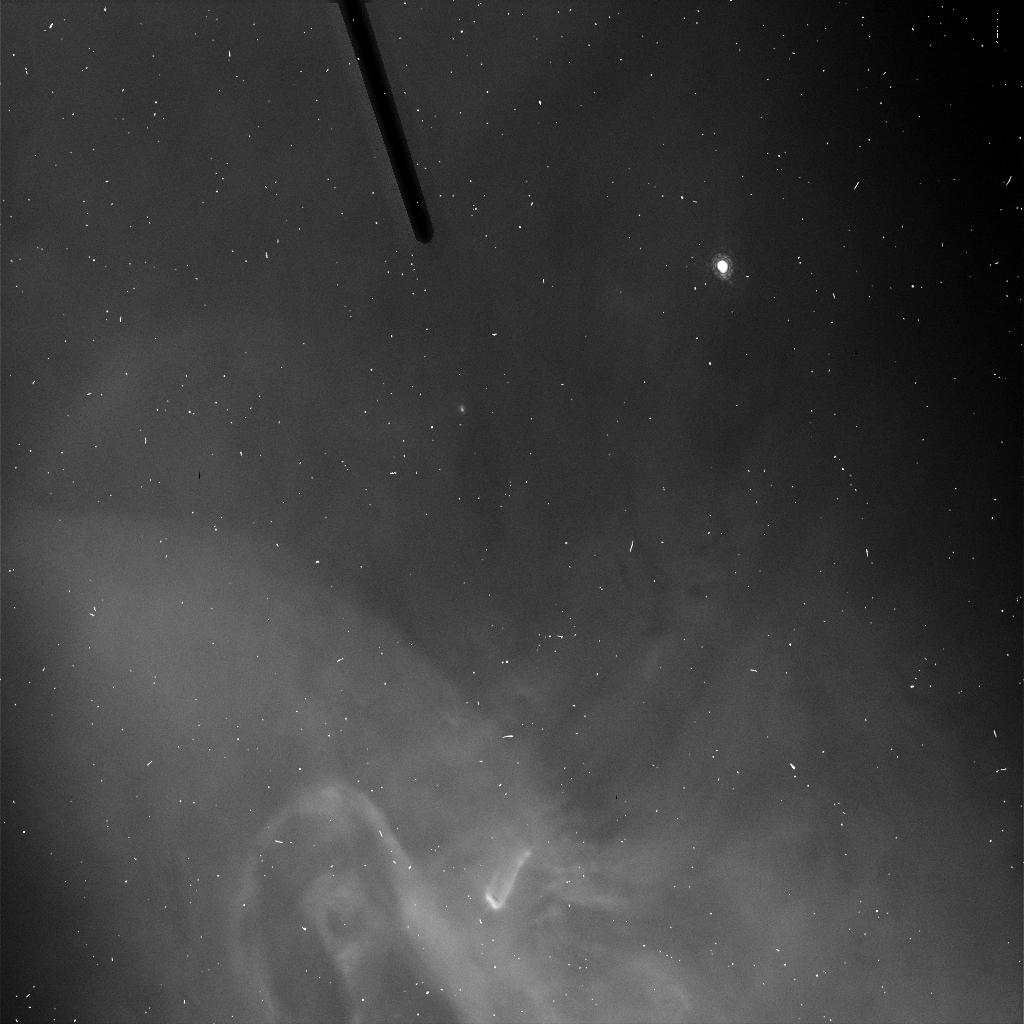
Target: ORIONAPER8
Instrument: ACS/HRC
Filter: FR656N
Exposure: 2 min
Observation ID: j8up54kuq

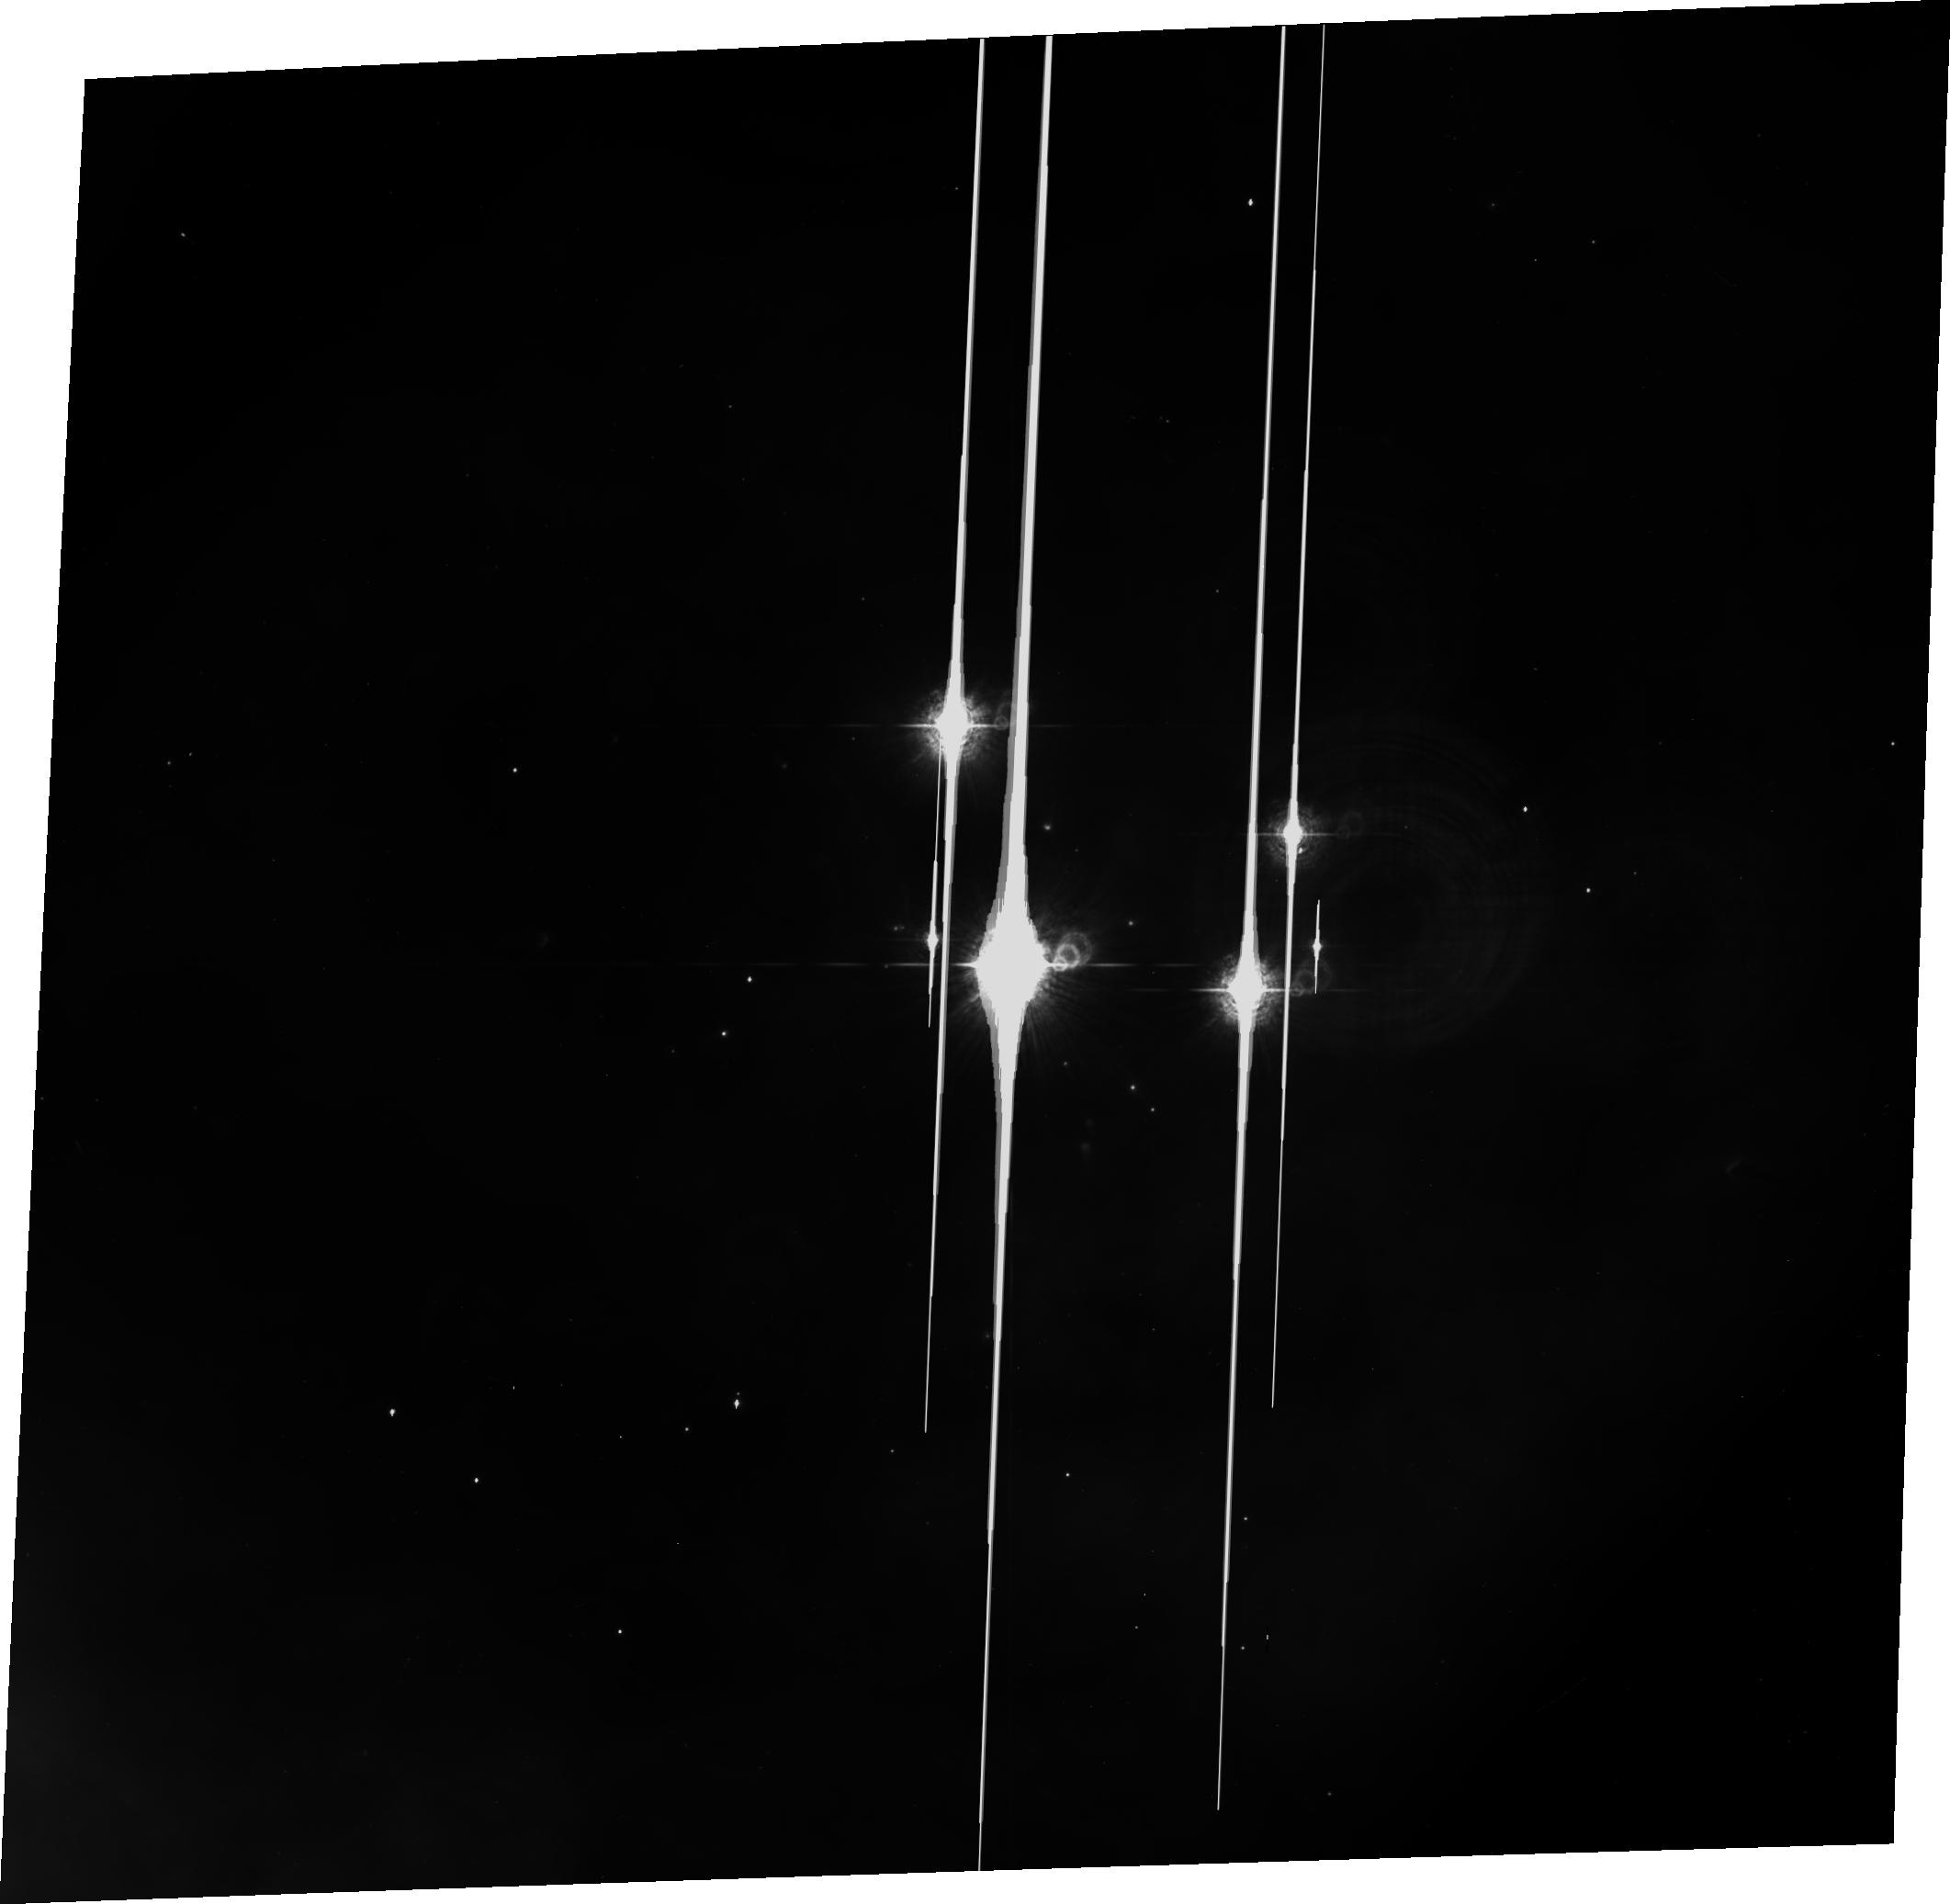
Target: ORIONNEBULA
Instrument: ACS/WFC
Filter: CLEAR1L+FR459M
Exposure: 2 min
Observation ID: j8up02v7q

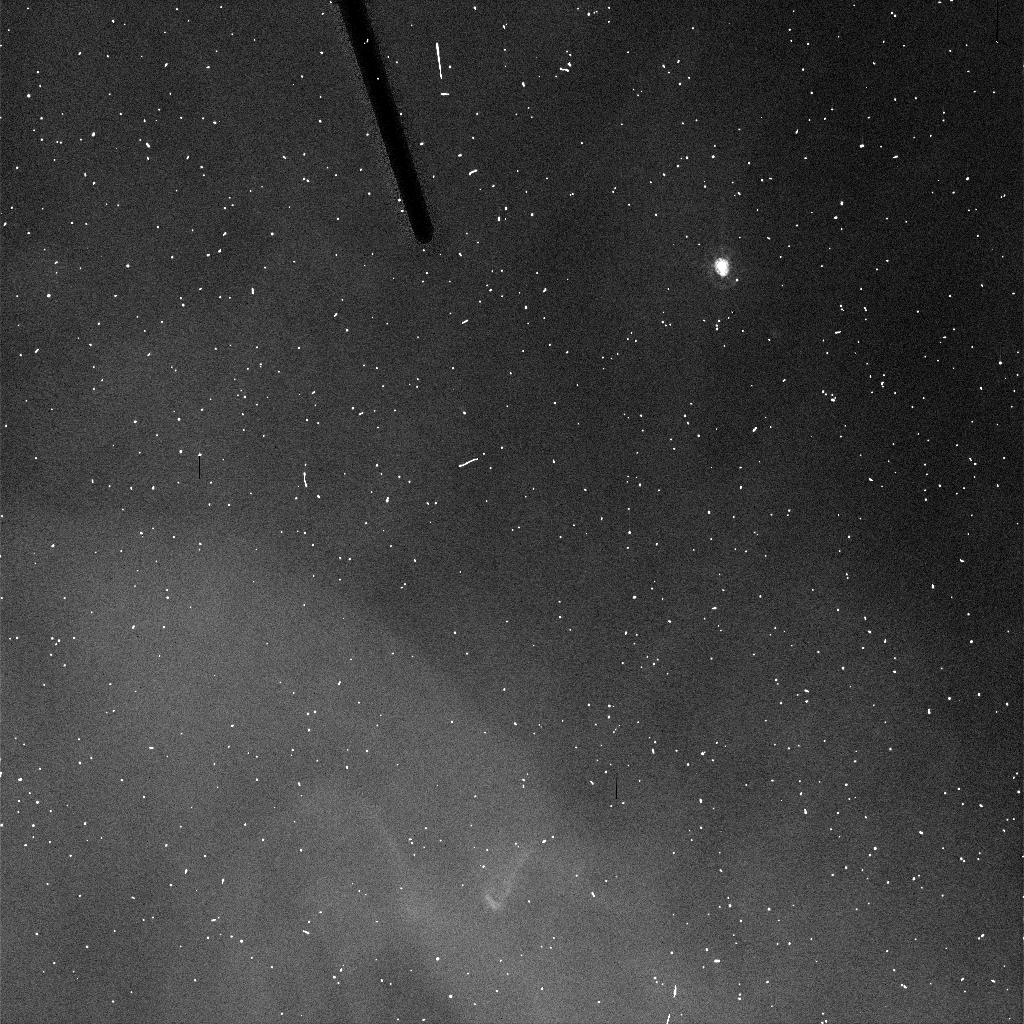
Target: ORIONAPER8
Instrument: ACS/HRC
Filter: FR459M
Exposure: 2 min
Observation ID: j8up54kpq

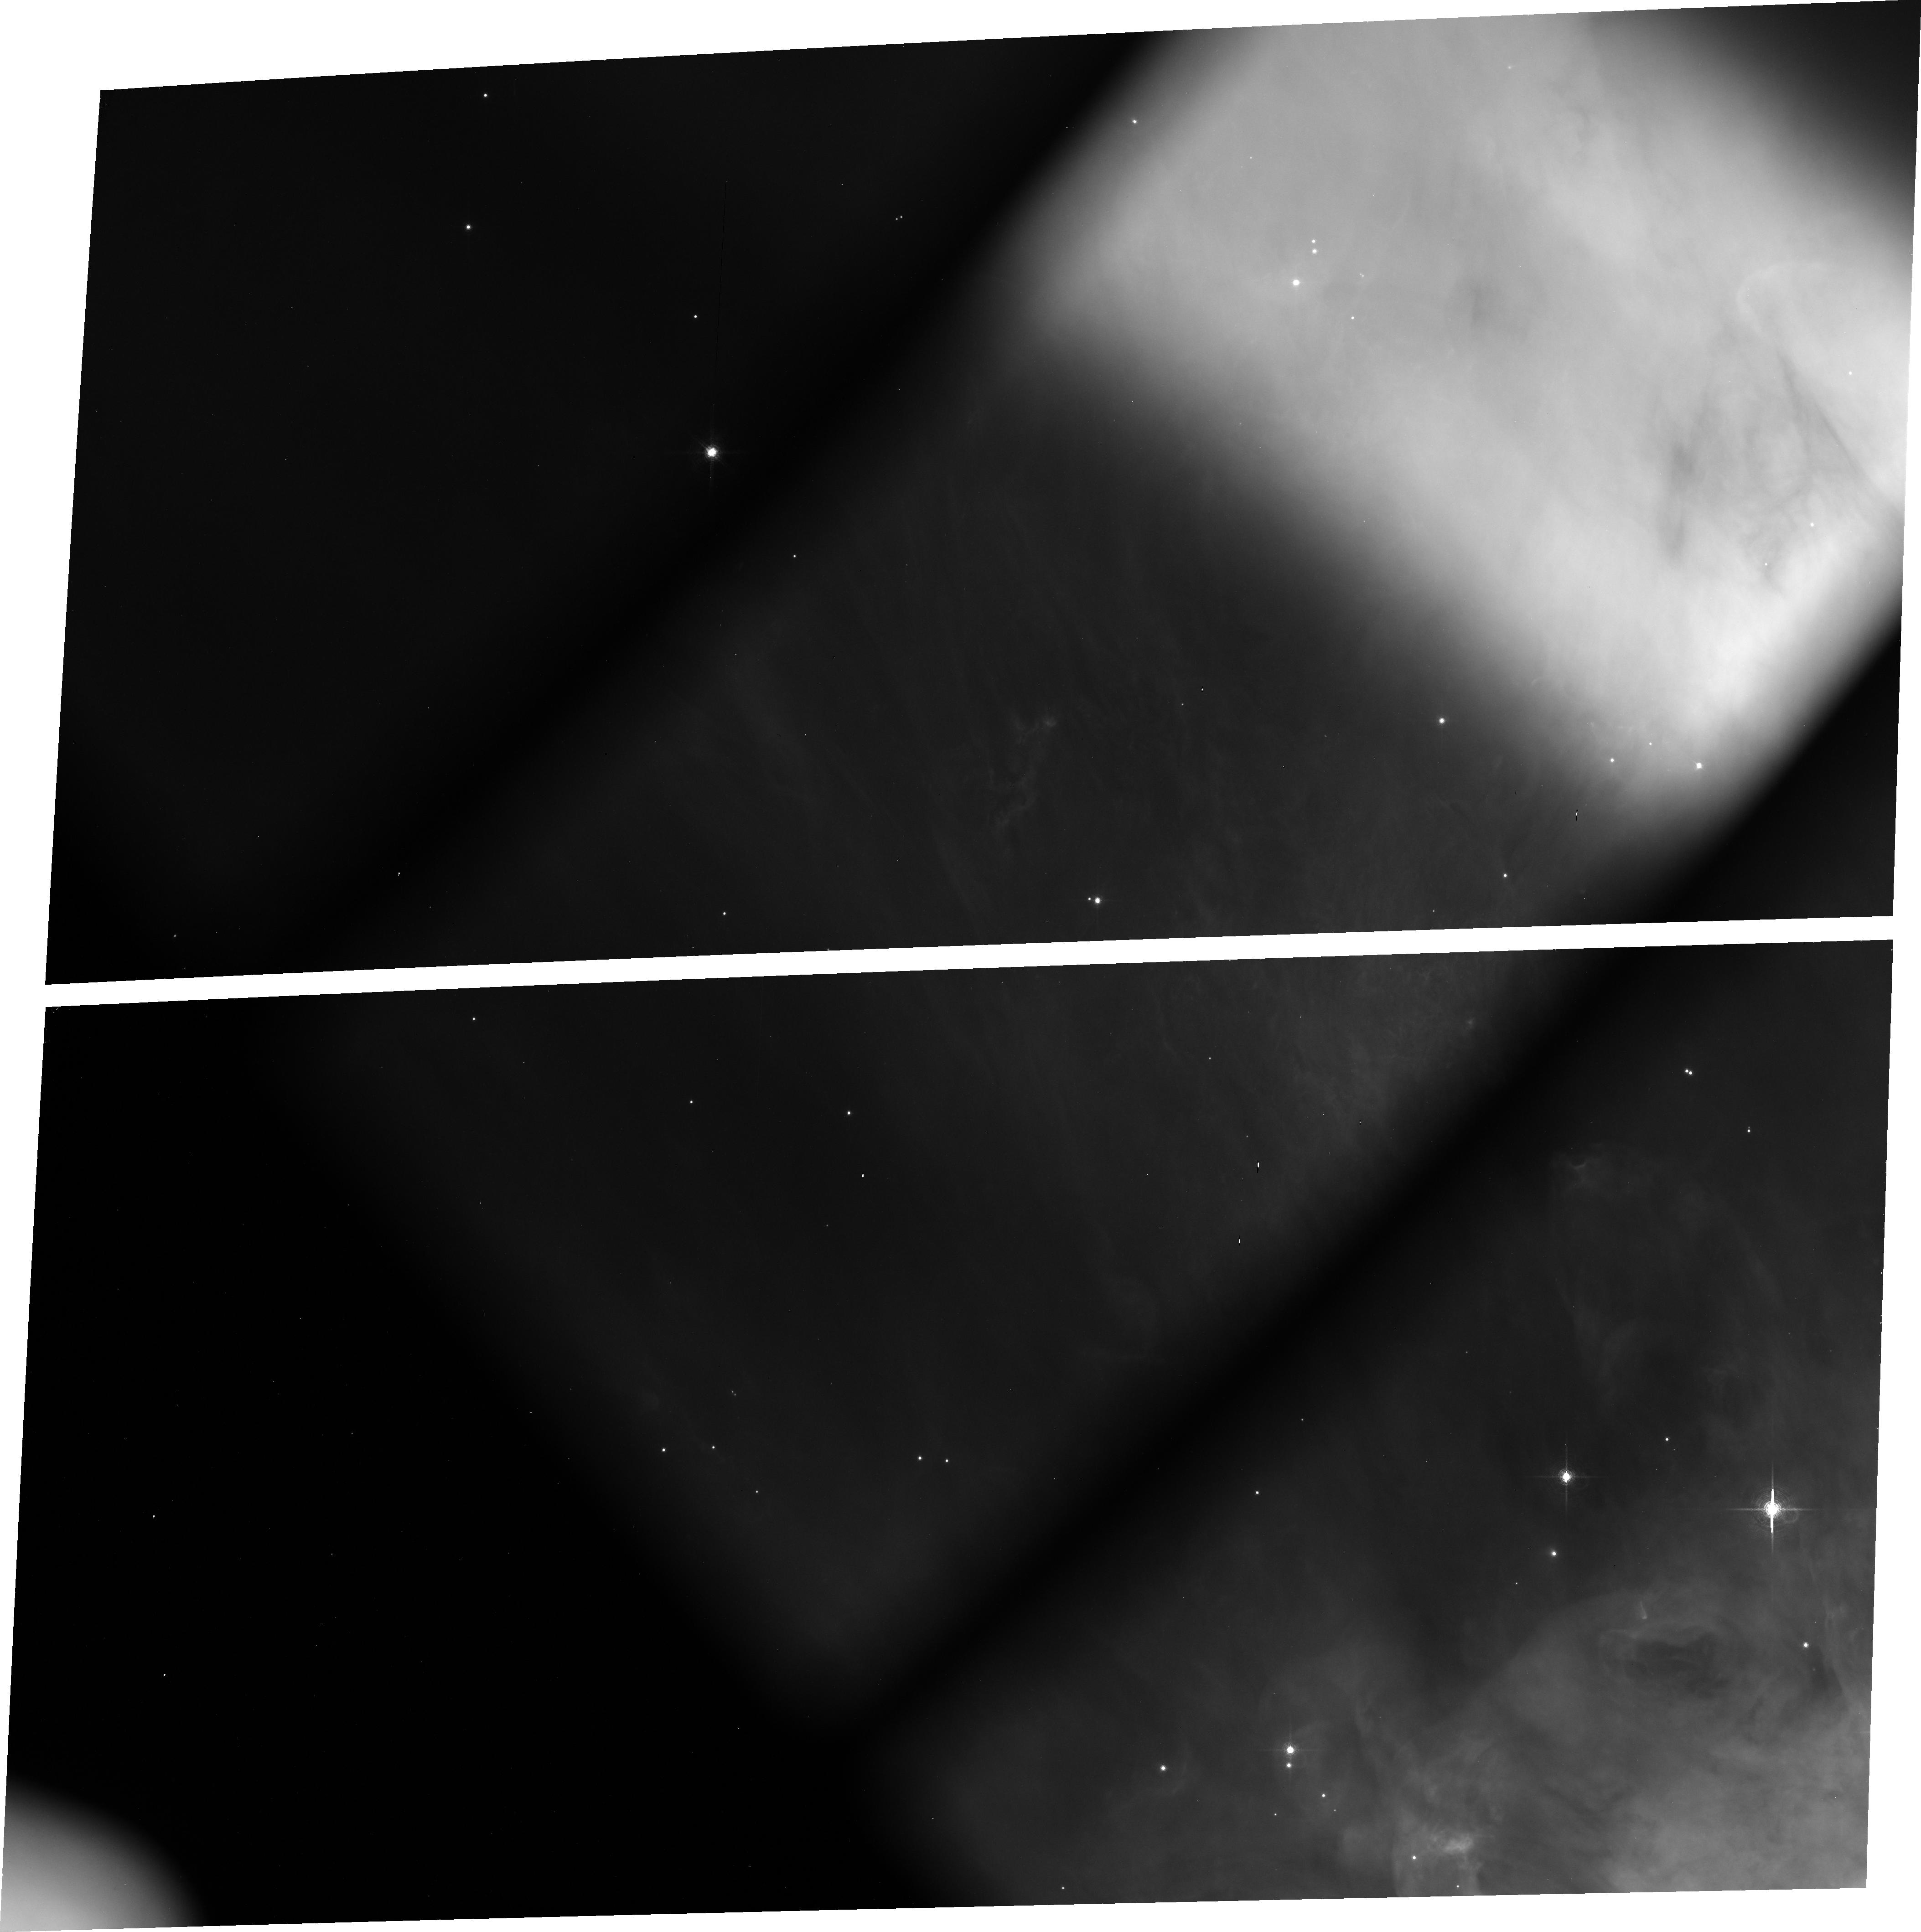
Target: ORIONAPER8
Instrument: ACS/WFC
Filter: FR782N
Exposure: 12 min
Observation ID: j8up01010

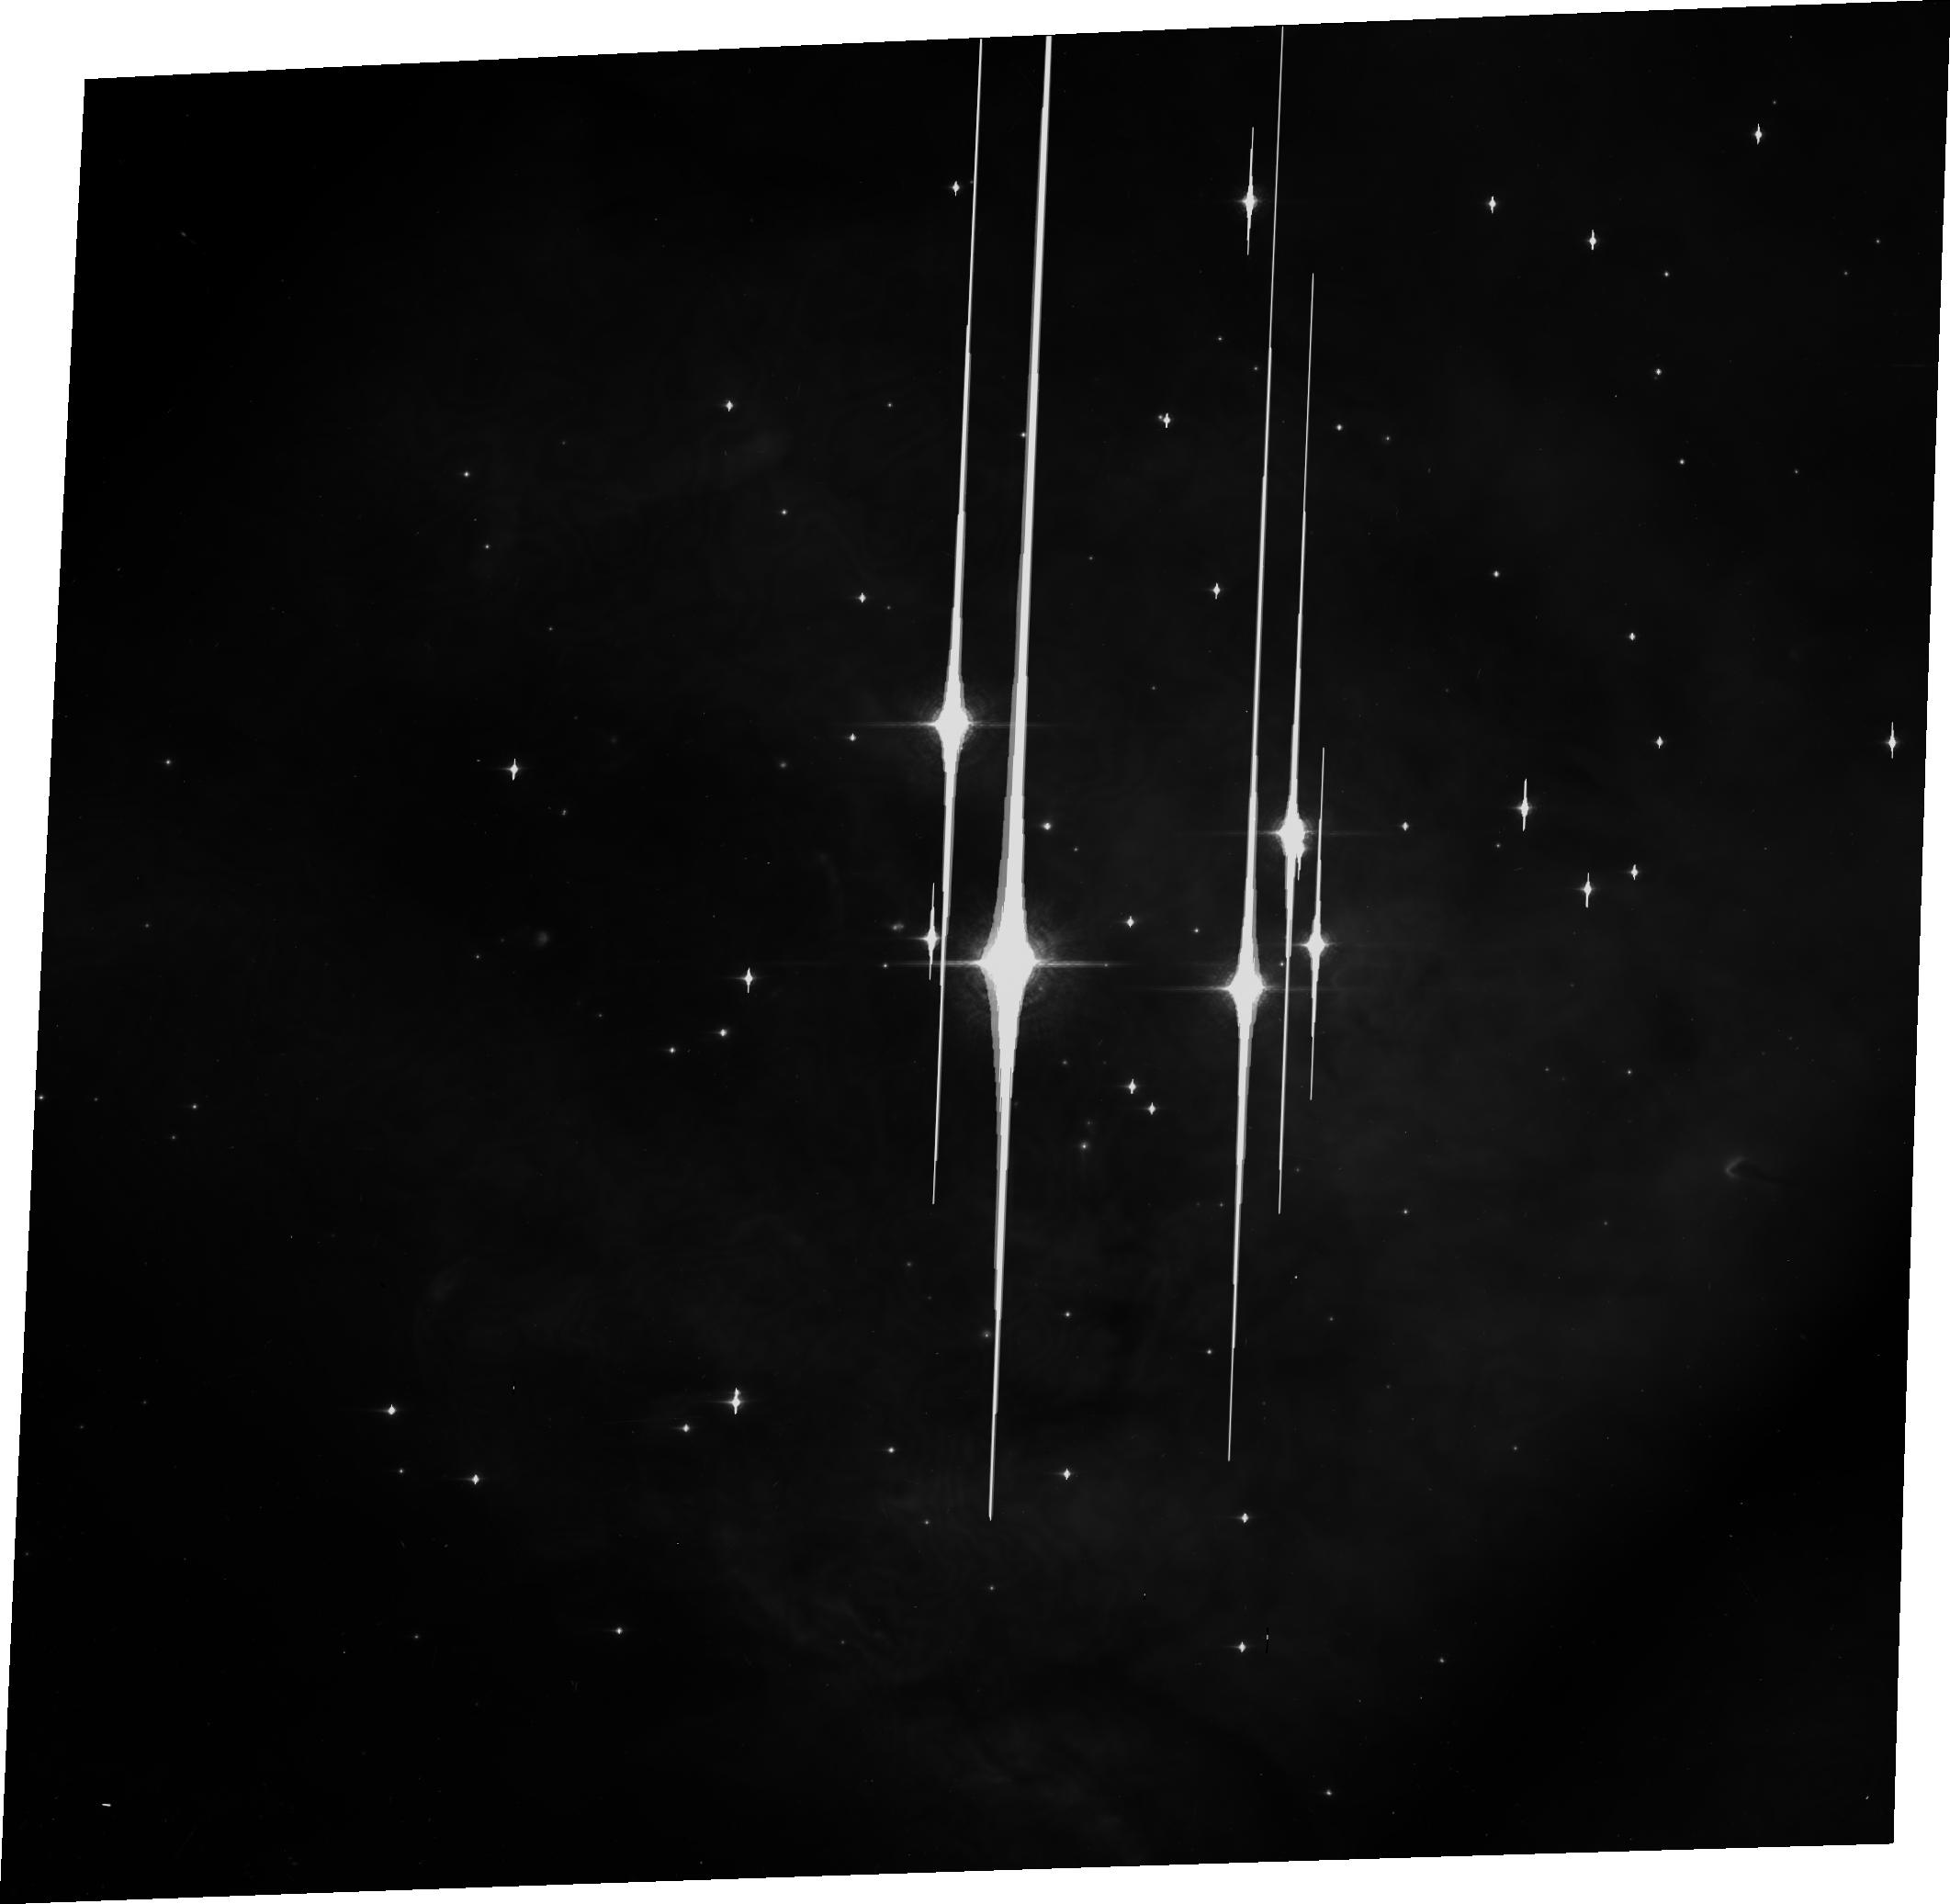
Target: ORIONNEBULA
Instrument: ACS/WFC
Filter: CLEAR1L+FR914M
Exposure: 2 min
Observation ID: j8up02vdq

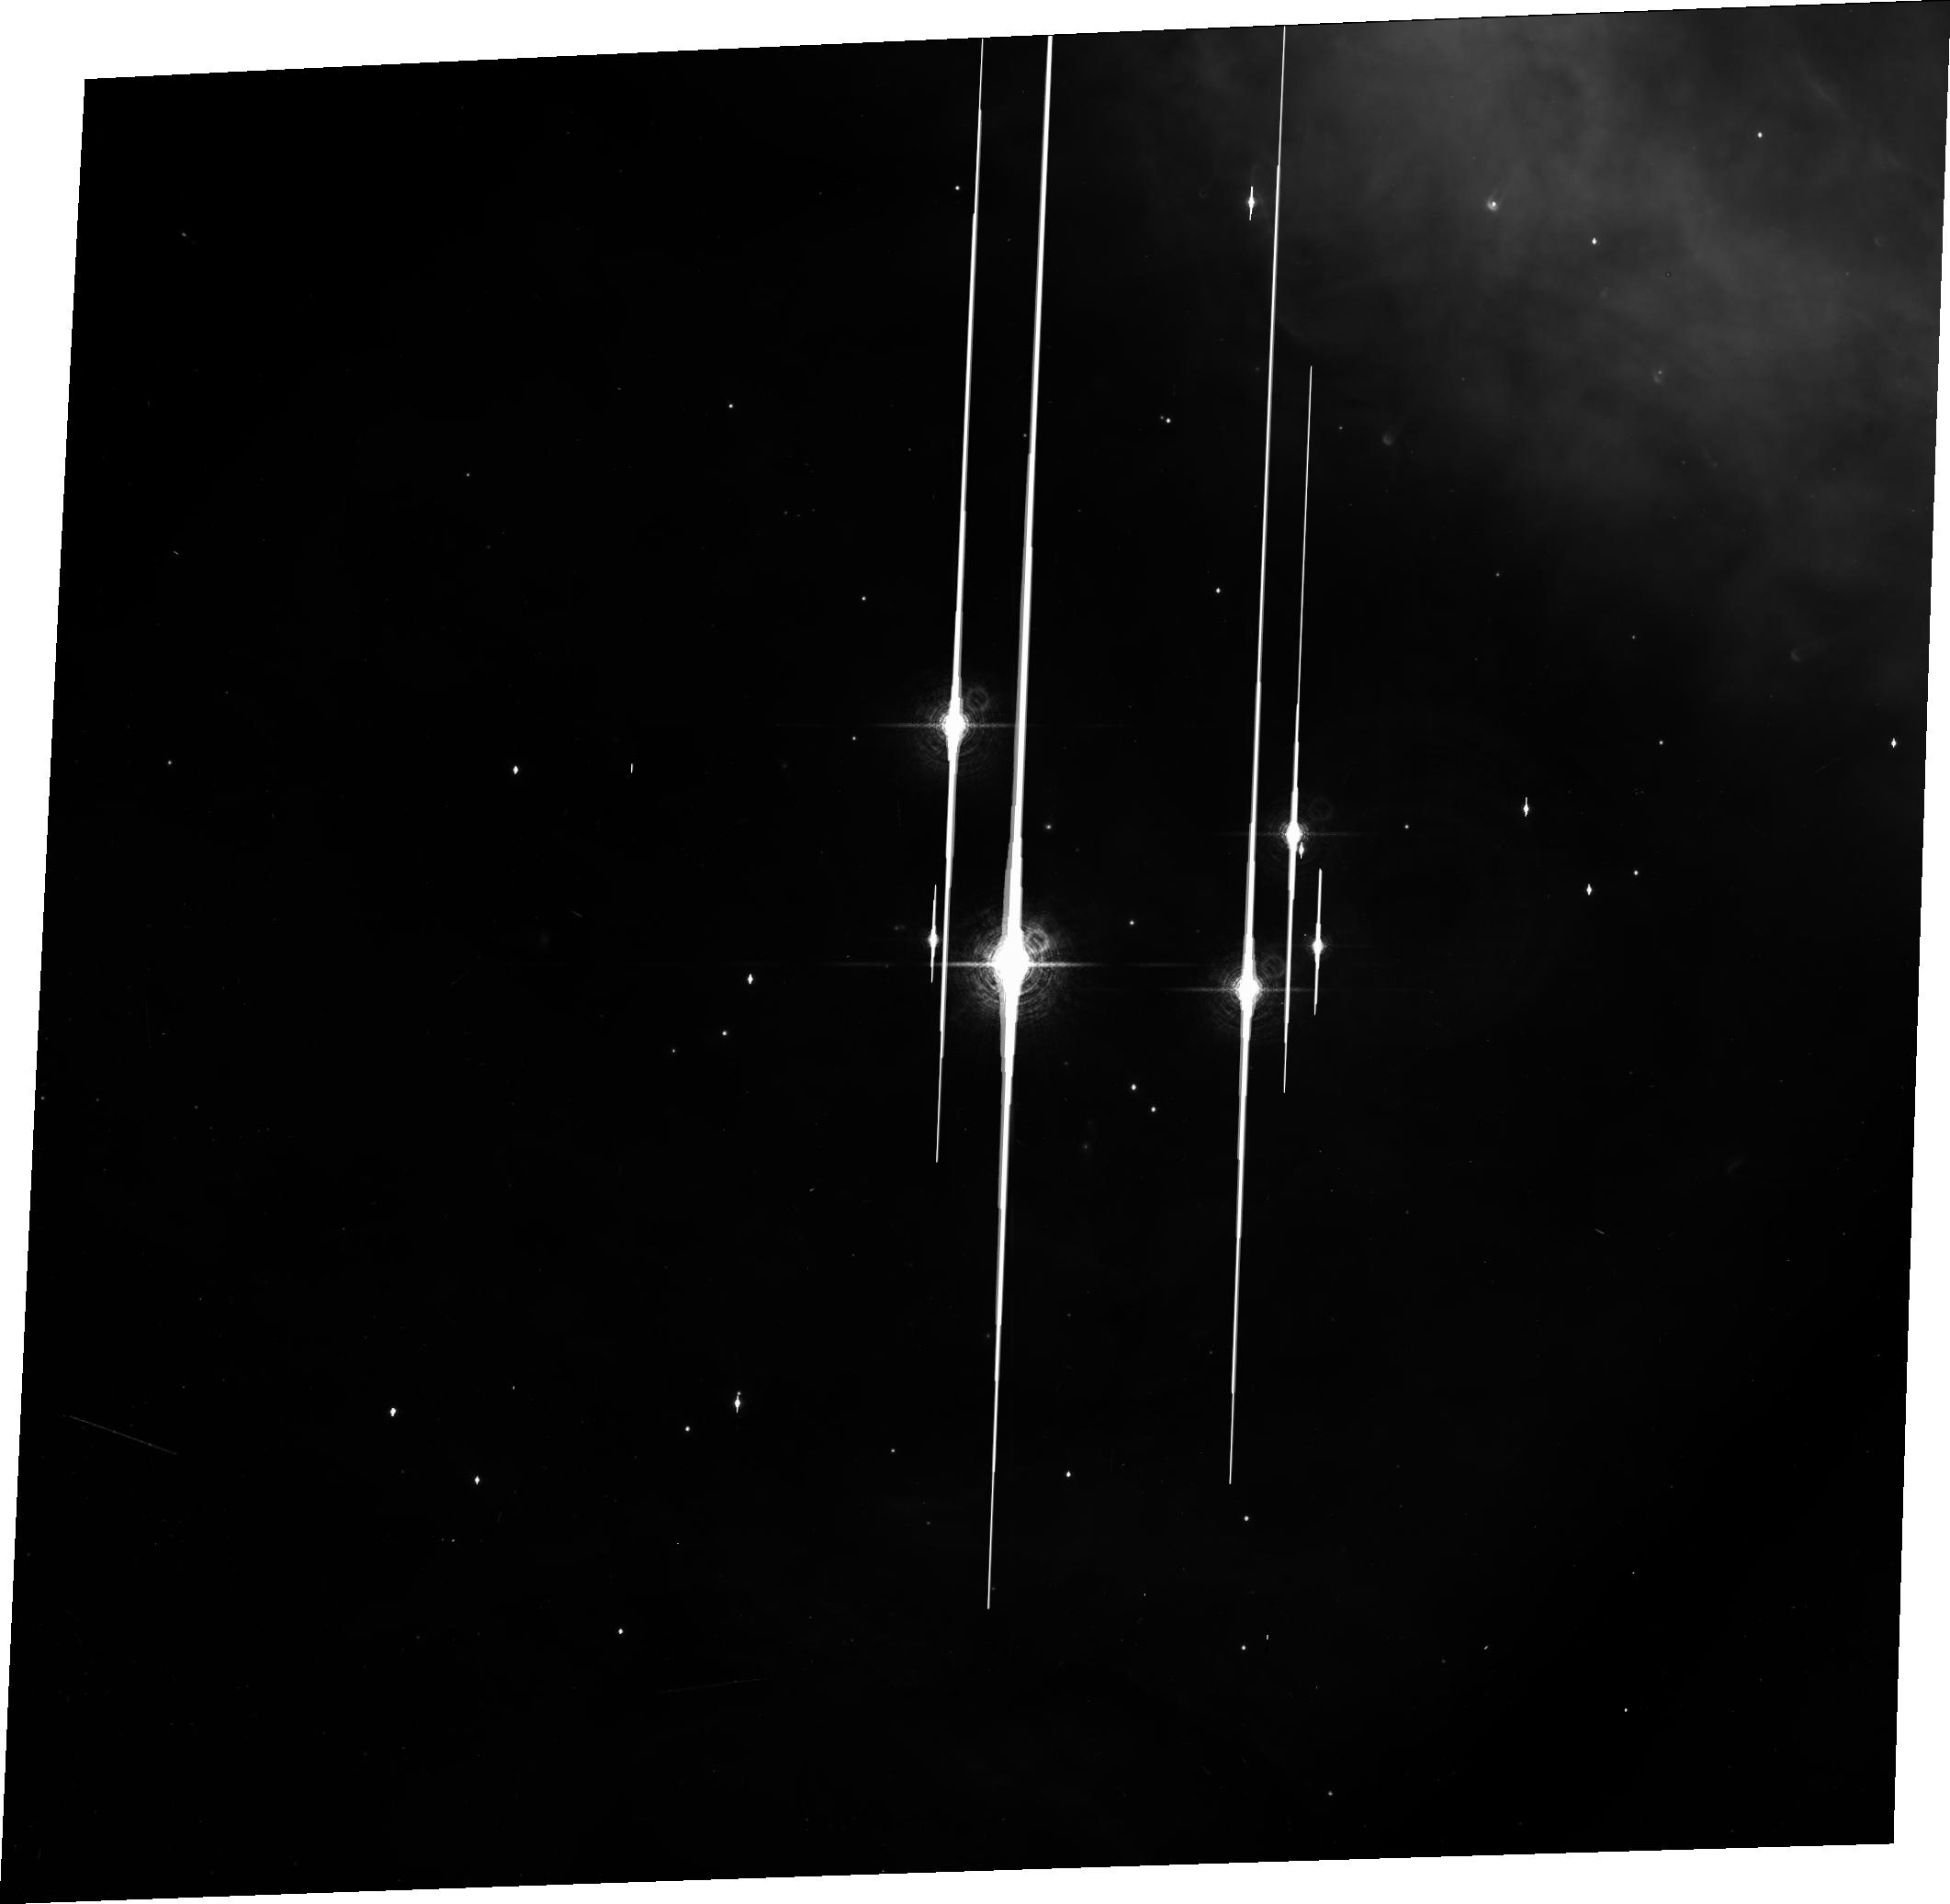
Target: ORIONNEBULA
Instrument: ACS/WFC
Filter: CLEAR1L+FR656N
Exposure: 2 min
Observation ID: j8up02uuq

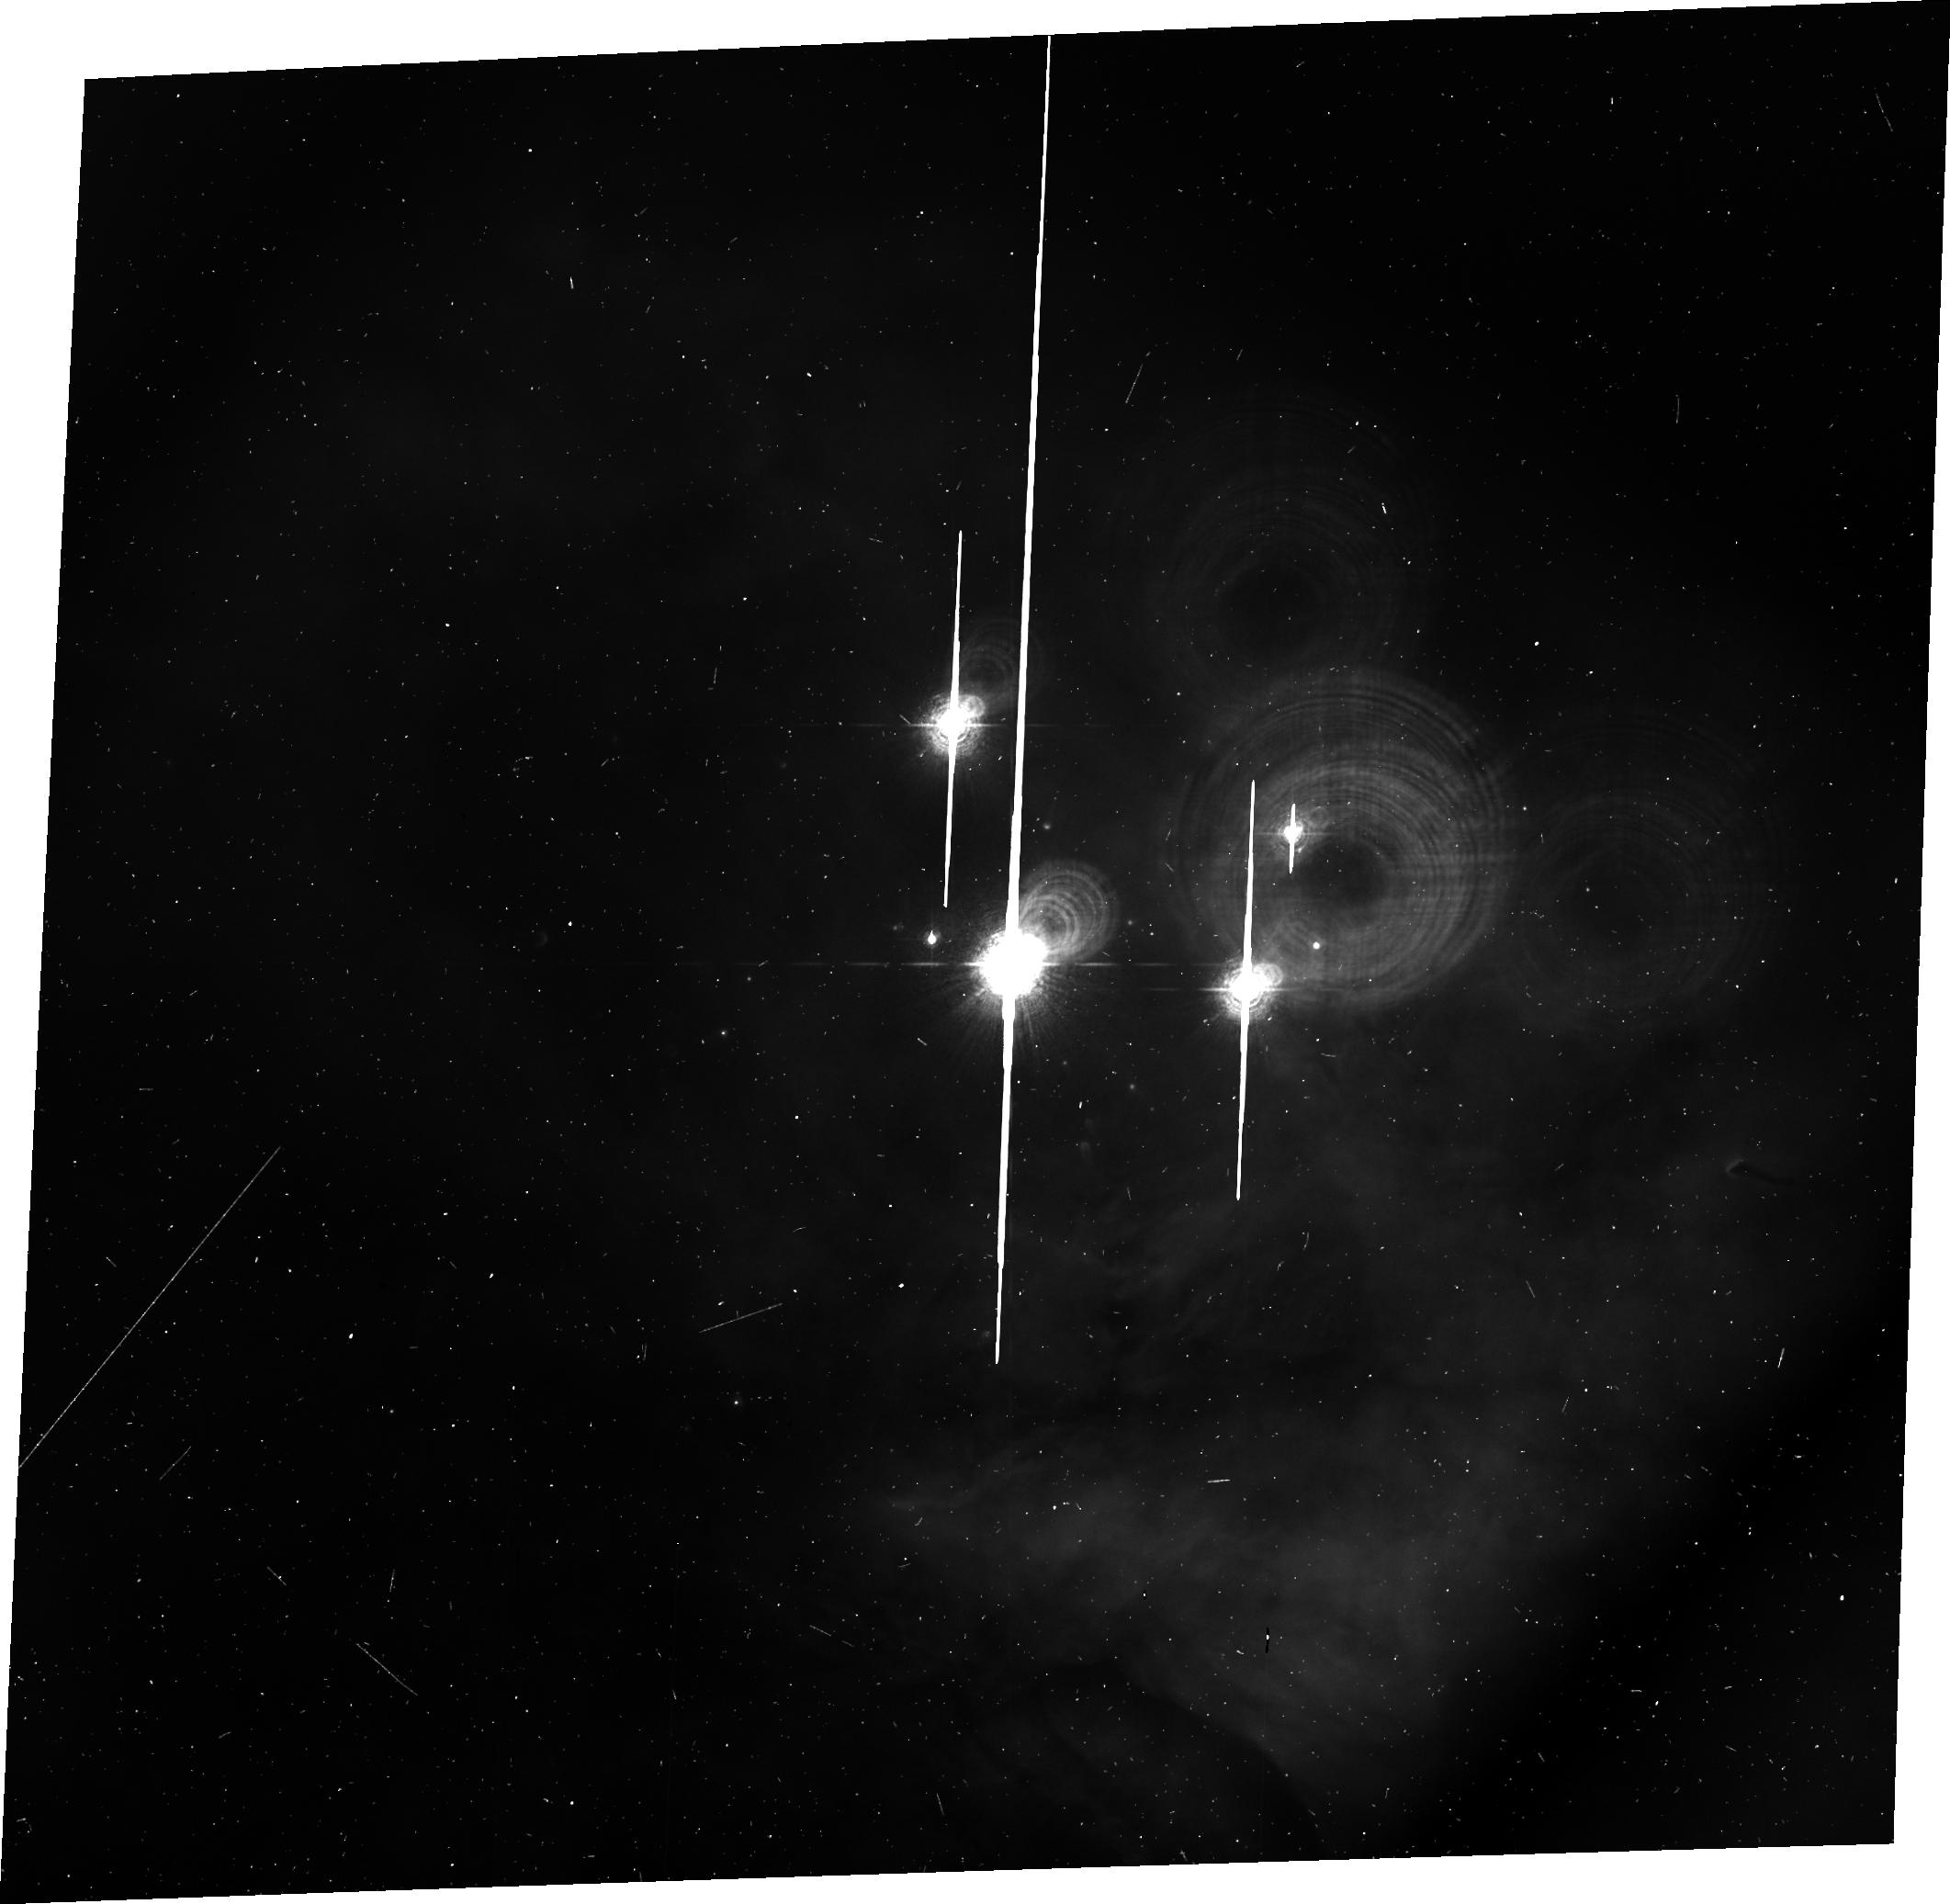
Target: ORIONNEBULA
Instrument: ACS/WFC
Filter: CLEAR1L+FR388N
Exposure: 2 min
Observation ID: j8up02uvq

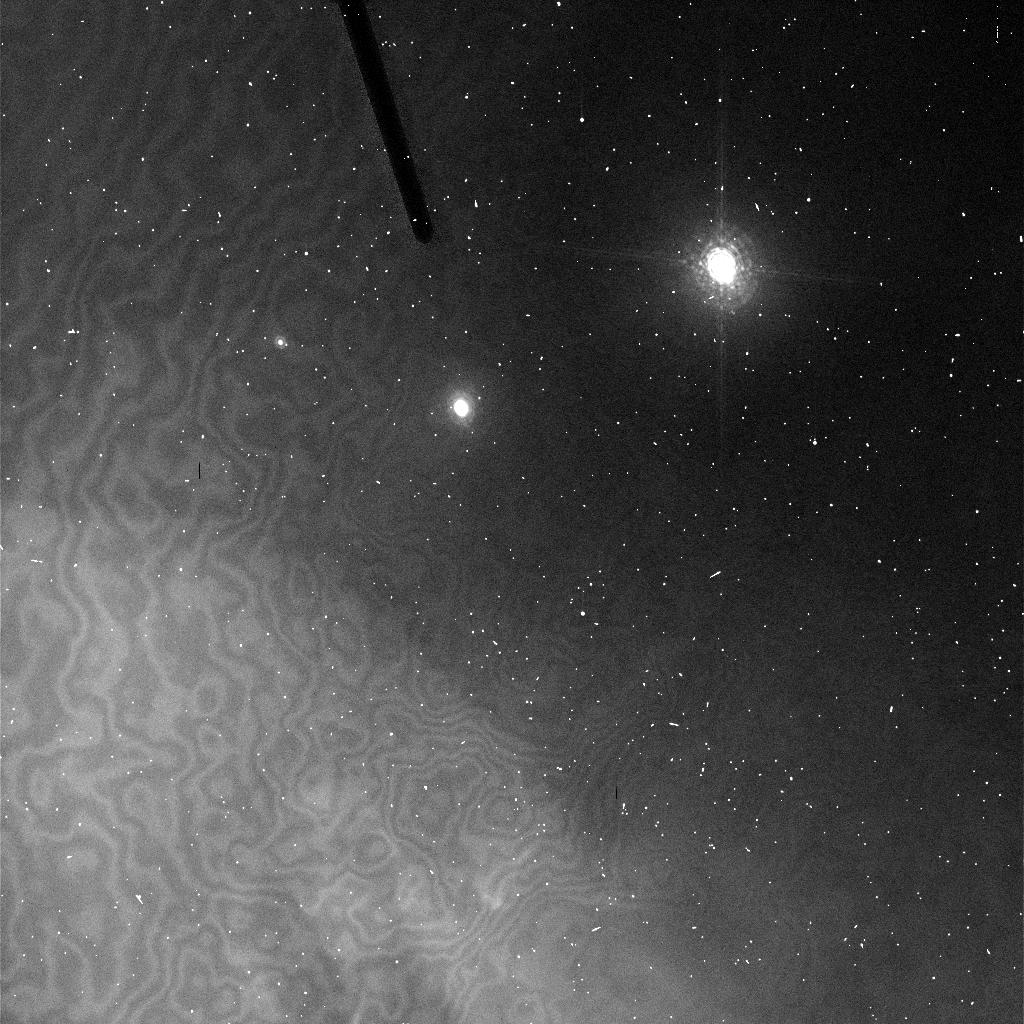
Target: ORIONAPER8
Instrument: ACS/HRC
Filter: FR914M
Exposure: 2 min
Observation ID: j8up54kvq

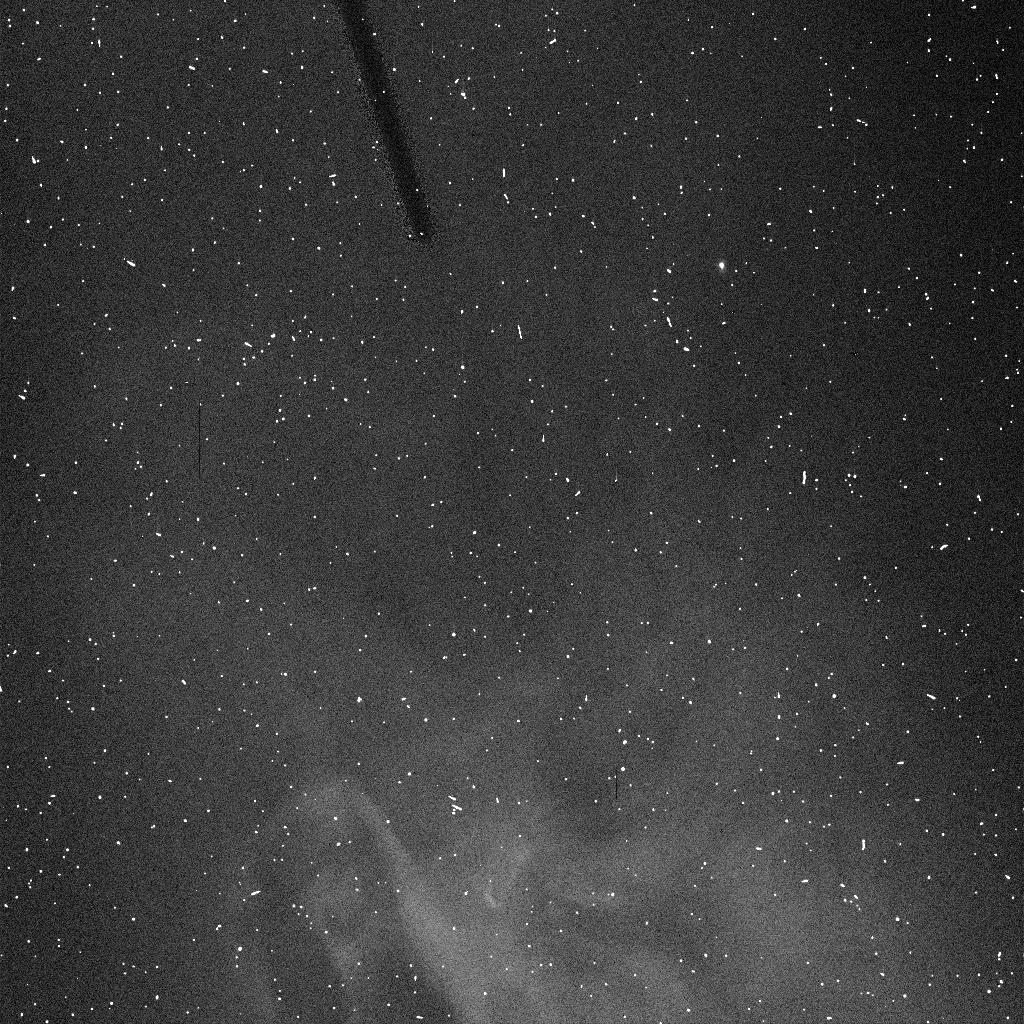
Target: ORIONAPER8
Instrument: ACS/HRC
Filter: FR388N
Exposure: 2 min
Observation ID: j8up54knq

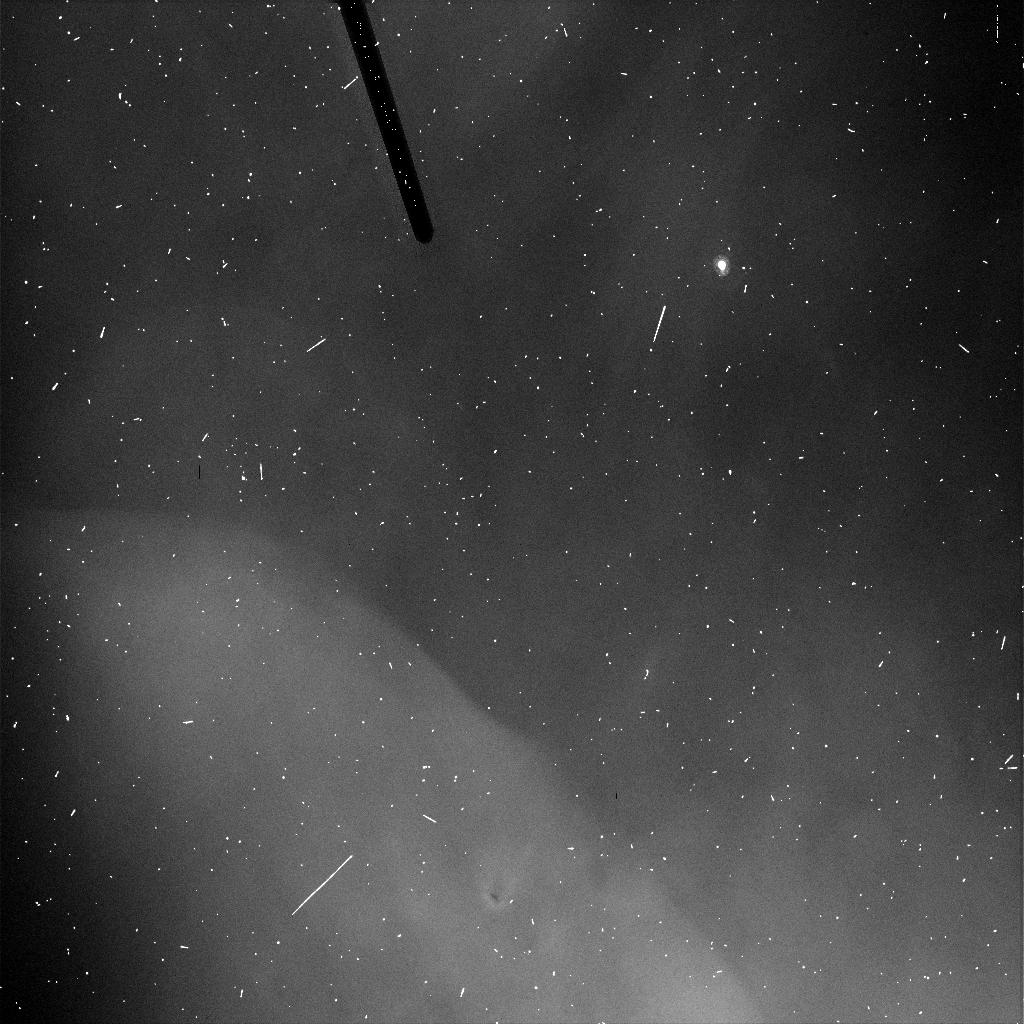
Target: ORIONAPER8
Instrument: ACS/HRC
Filter: FR505N
Exposure: 2 min
Observation ID: j8up54krq

ACS Ramp Filter Calibration (PI: Jogee, Shardha)

We request 3 orbits to observe a well-calibrated region in the Orion Nebula with the primary goal of deriving monochromatic L-flats at specific central wavelengths (lambda_c) for (a) WFC (inner+outer) Halpha (FR716N, FR782N) and [OIII] (FR551N, FR601N) ramp filters. (b) WFC middle ramp filters (FR388N, FR459M, FR505N, FR6546N, FR914M).(c) HRC middle ramp filters (FR388N, FR459M, FR505N, FR656N, FR914M). As a secondary goal, we will get an independent check of the wavelength calibration which will be provided by the IDT team from the Cycle 11 program 9671. We request 1.5 CVZ orbits to observe two well-calibrated standard star fields in 47 Tuc with the primary goal of deriving WFC and HRC continuum L-flats for three middle (WFC1-MRAMP) filters: FR656N, FR388N, and FR505N. These filters are selected as they are frequently used to map the Halpha 6563 A, [OII] 3727A, and [OIII] 5007A lines and they include the least (FR388N) and most (FR505N) uniform ramps, based on ground data (ISR ACS 02-01). These 3 filters should provide a good baseline for testing our approach and gauging the range of non-uniformity in the continuum L-flats. For good spatial sampling, the 2 fields are selected with stellar densities appropriate to WFC and HRC. For good spectral sampling we will step in the central wavelength in steps of 80 A, with 30s exposure at each lambda_c providing good S/N for V=15-20 mag stars. We will use 2K subarrays to reduce the frequency of buffer dumps.